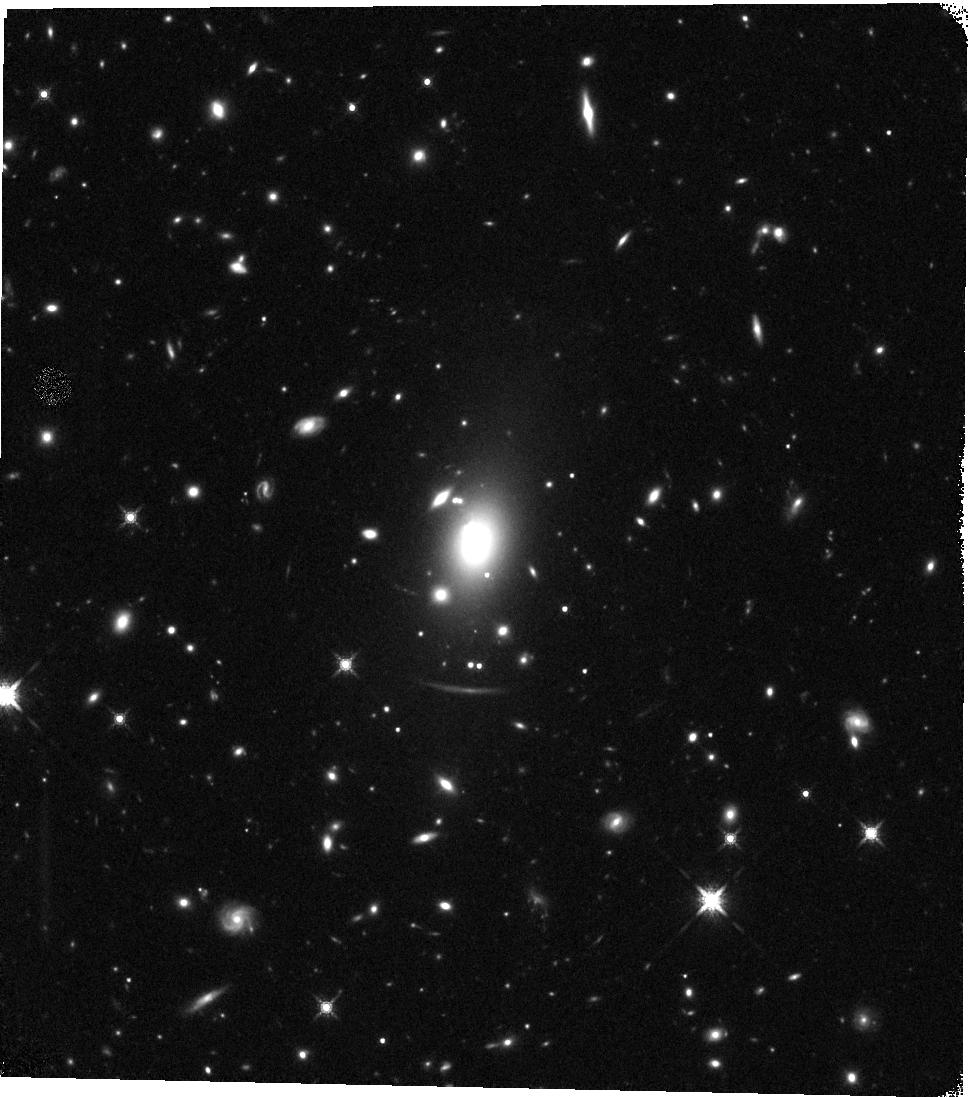
Target: MACS0429-0253
Instrument: WFC3/IR
Filter: F160W
Exposure: 23 min
Observation ID: hst_12788_b8_wfc3_ir_f160w_ibzqb8

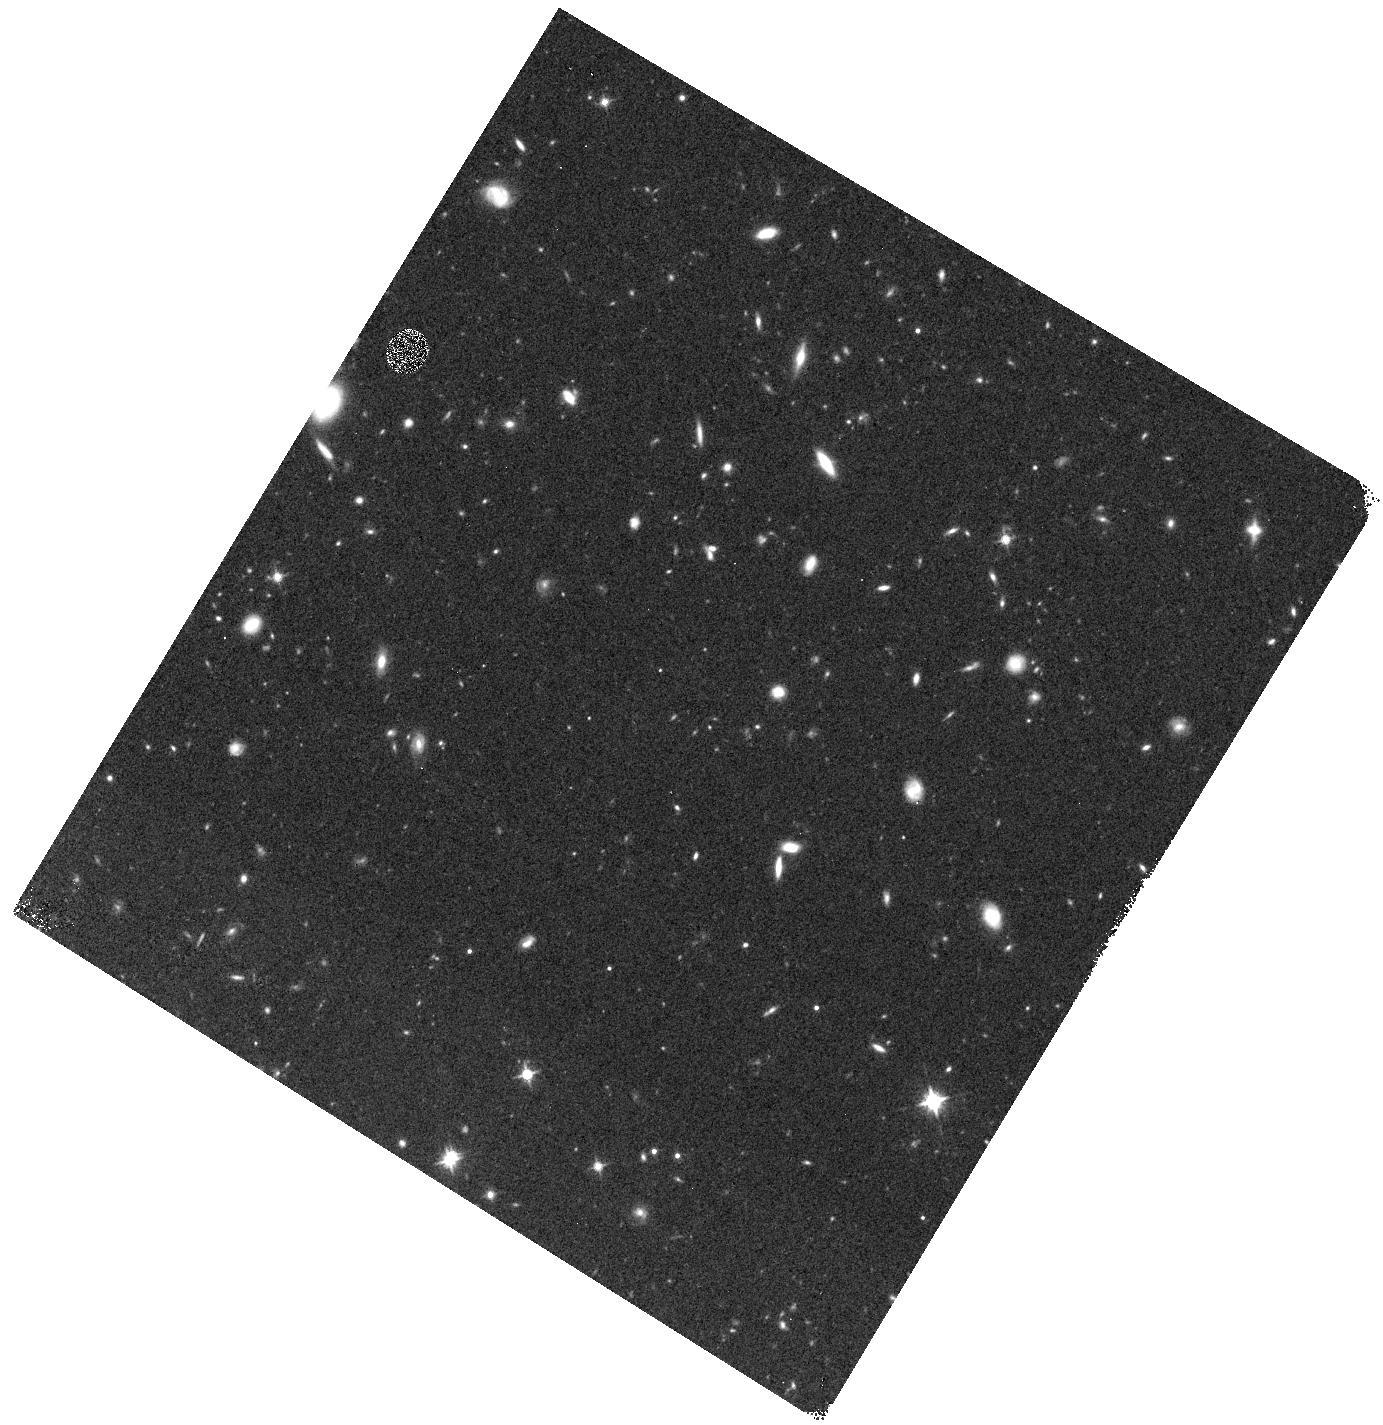
Target: MACS0429-0253-WFC3PAR1
Instrument: WFC3/IR
Filter: F125W
Exposure: 10 min
Observation ID: hst_12788_a0_wfc3_ir_f125w_ibzqa0

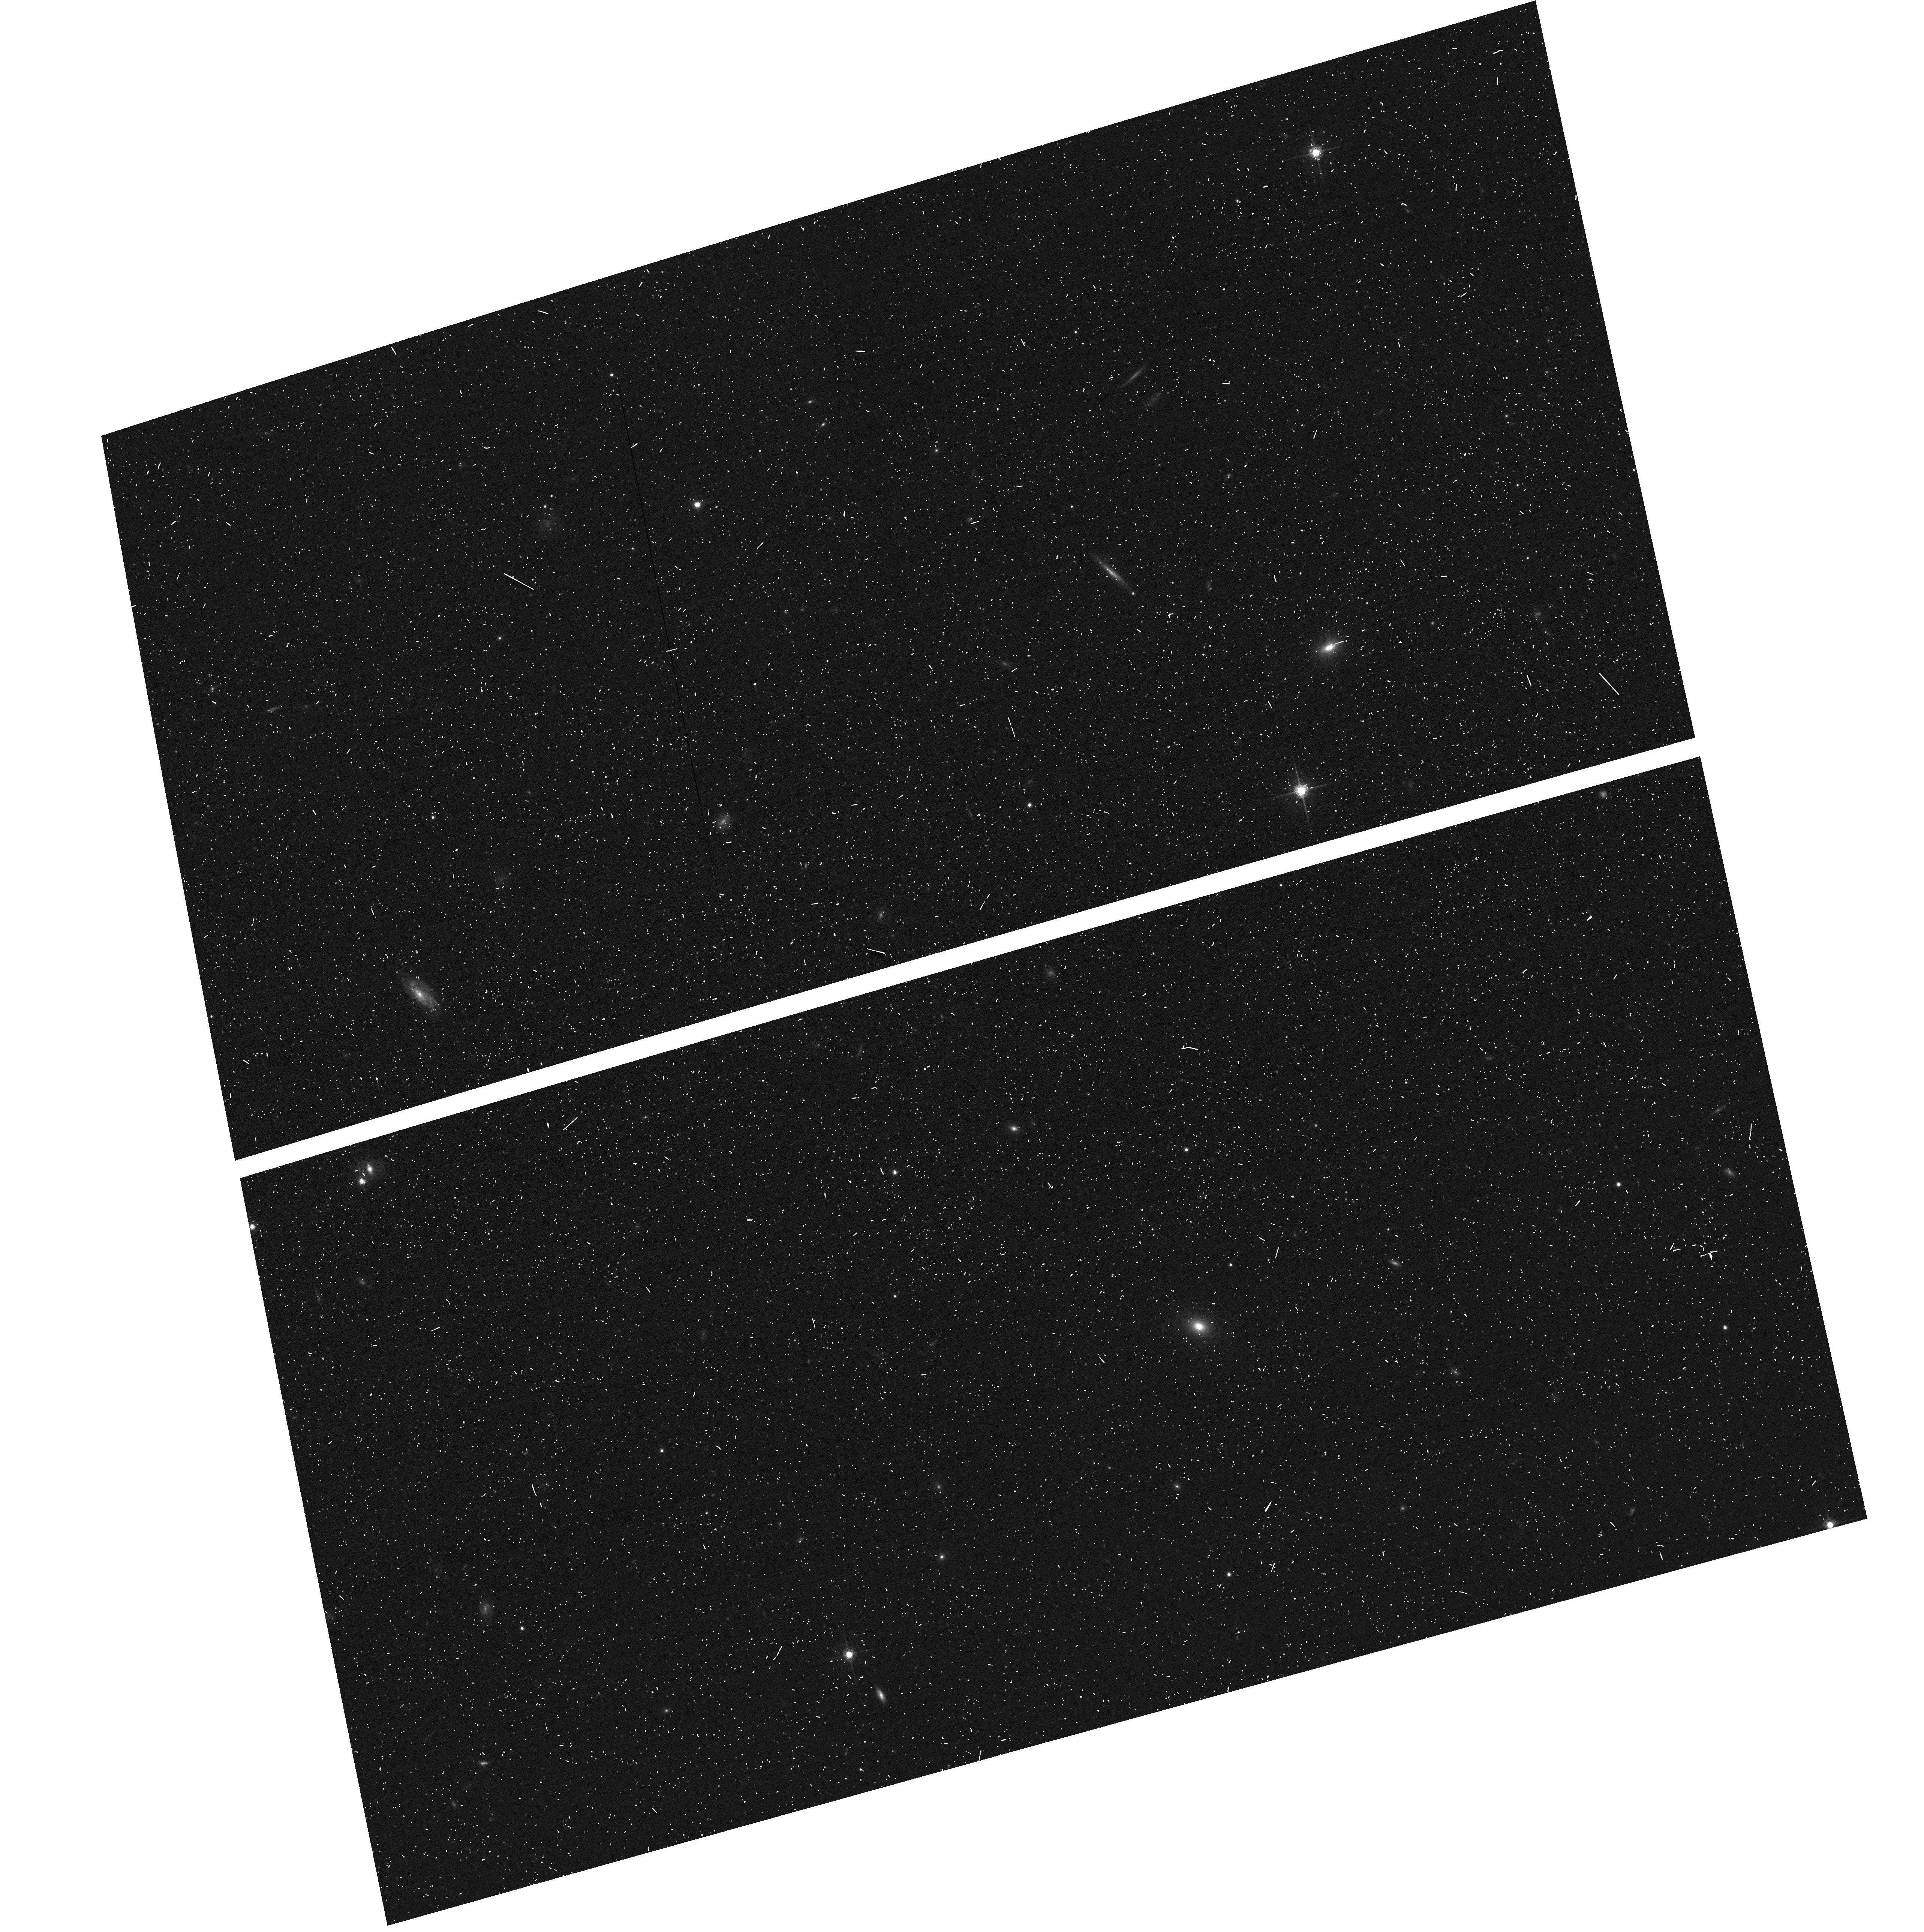
Target: MACS0429-0253-ACSPAR1
Instrument: ACS/WFC
Filter: F775W
Exposure: 6 min
Observation ID: hst_12788_a2_acs_wfc_f775w_jbzqa2

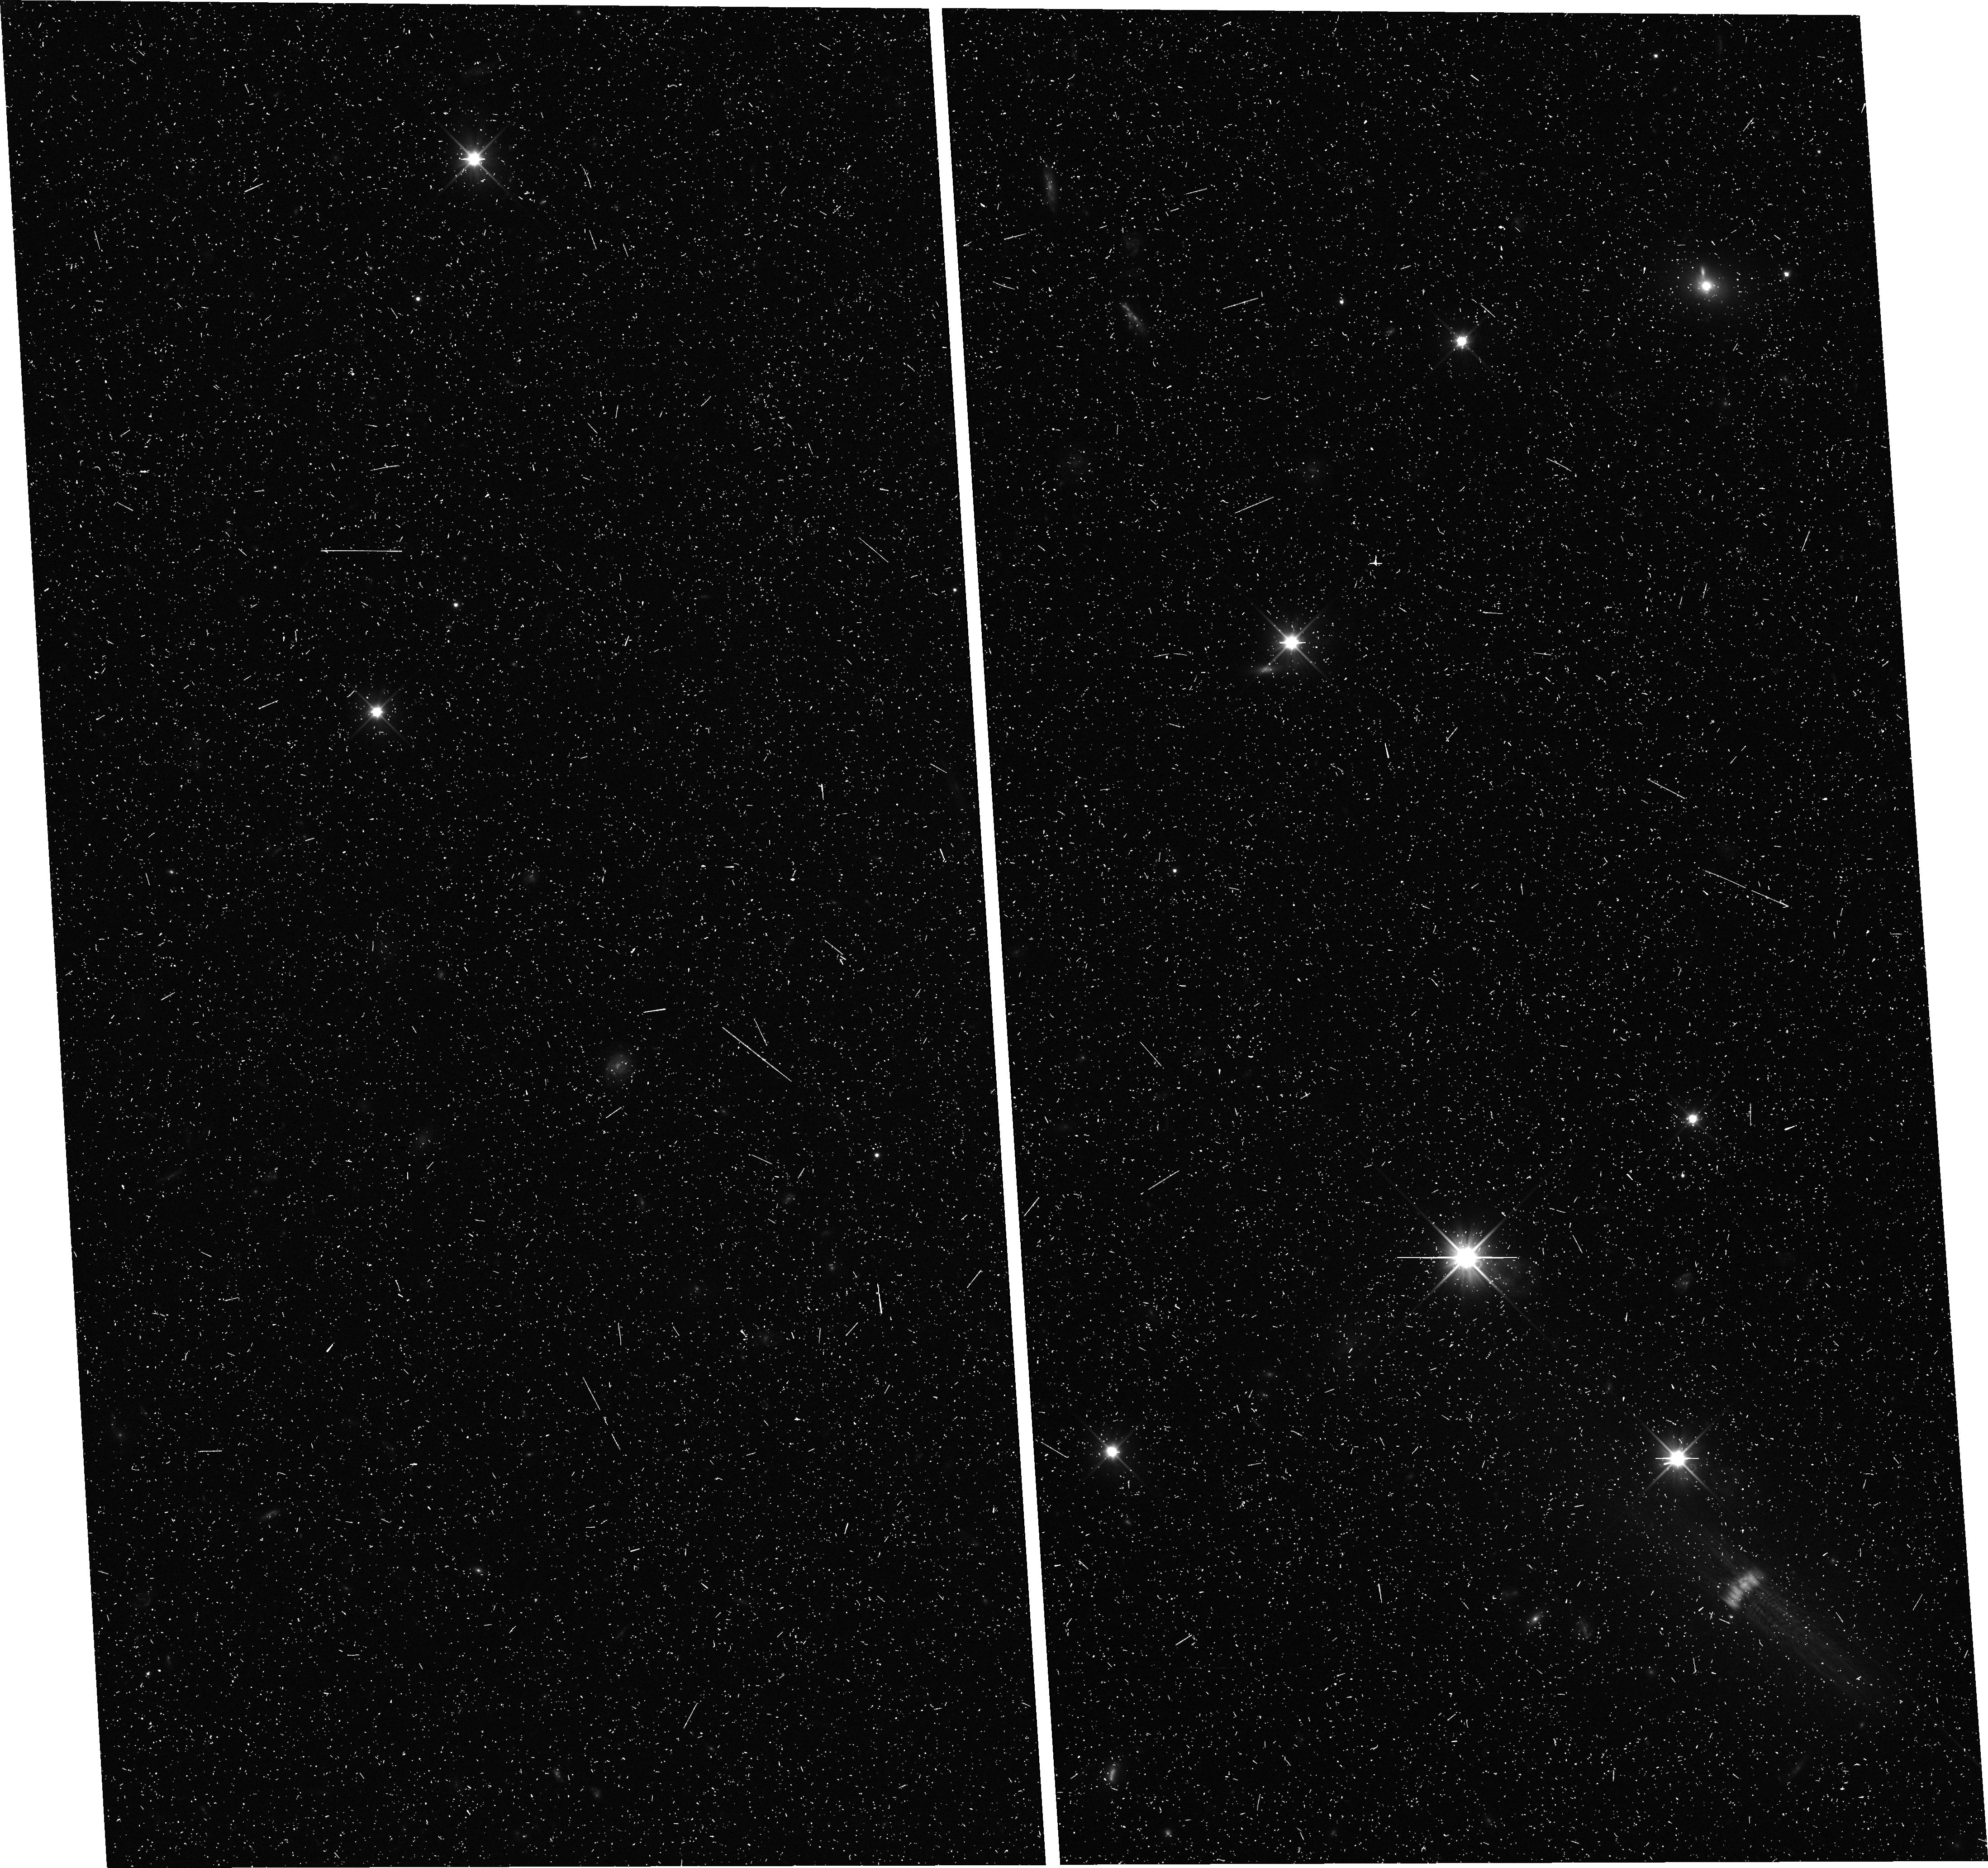
Target: MACS0429-0253-WFC3PAR2
Instrument: WFC3/UVIS
Filter: F350LP
Exposure: 11 min
Observation ID: hst_12788_b0_wfc3_uvis_f350lp_ibzqb0

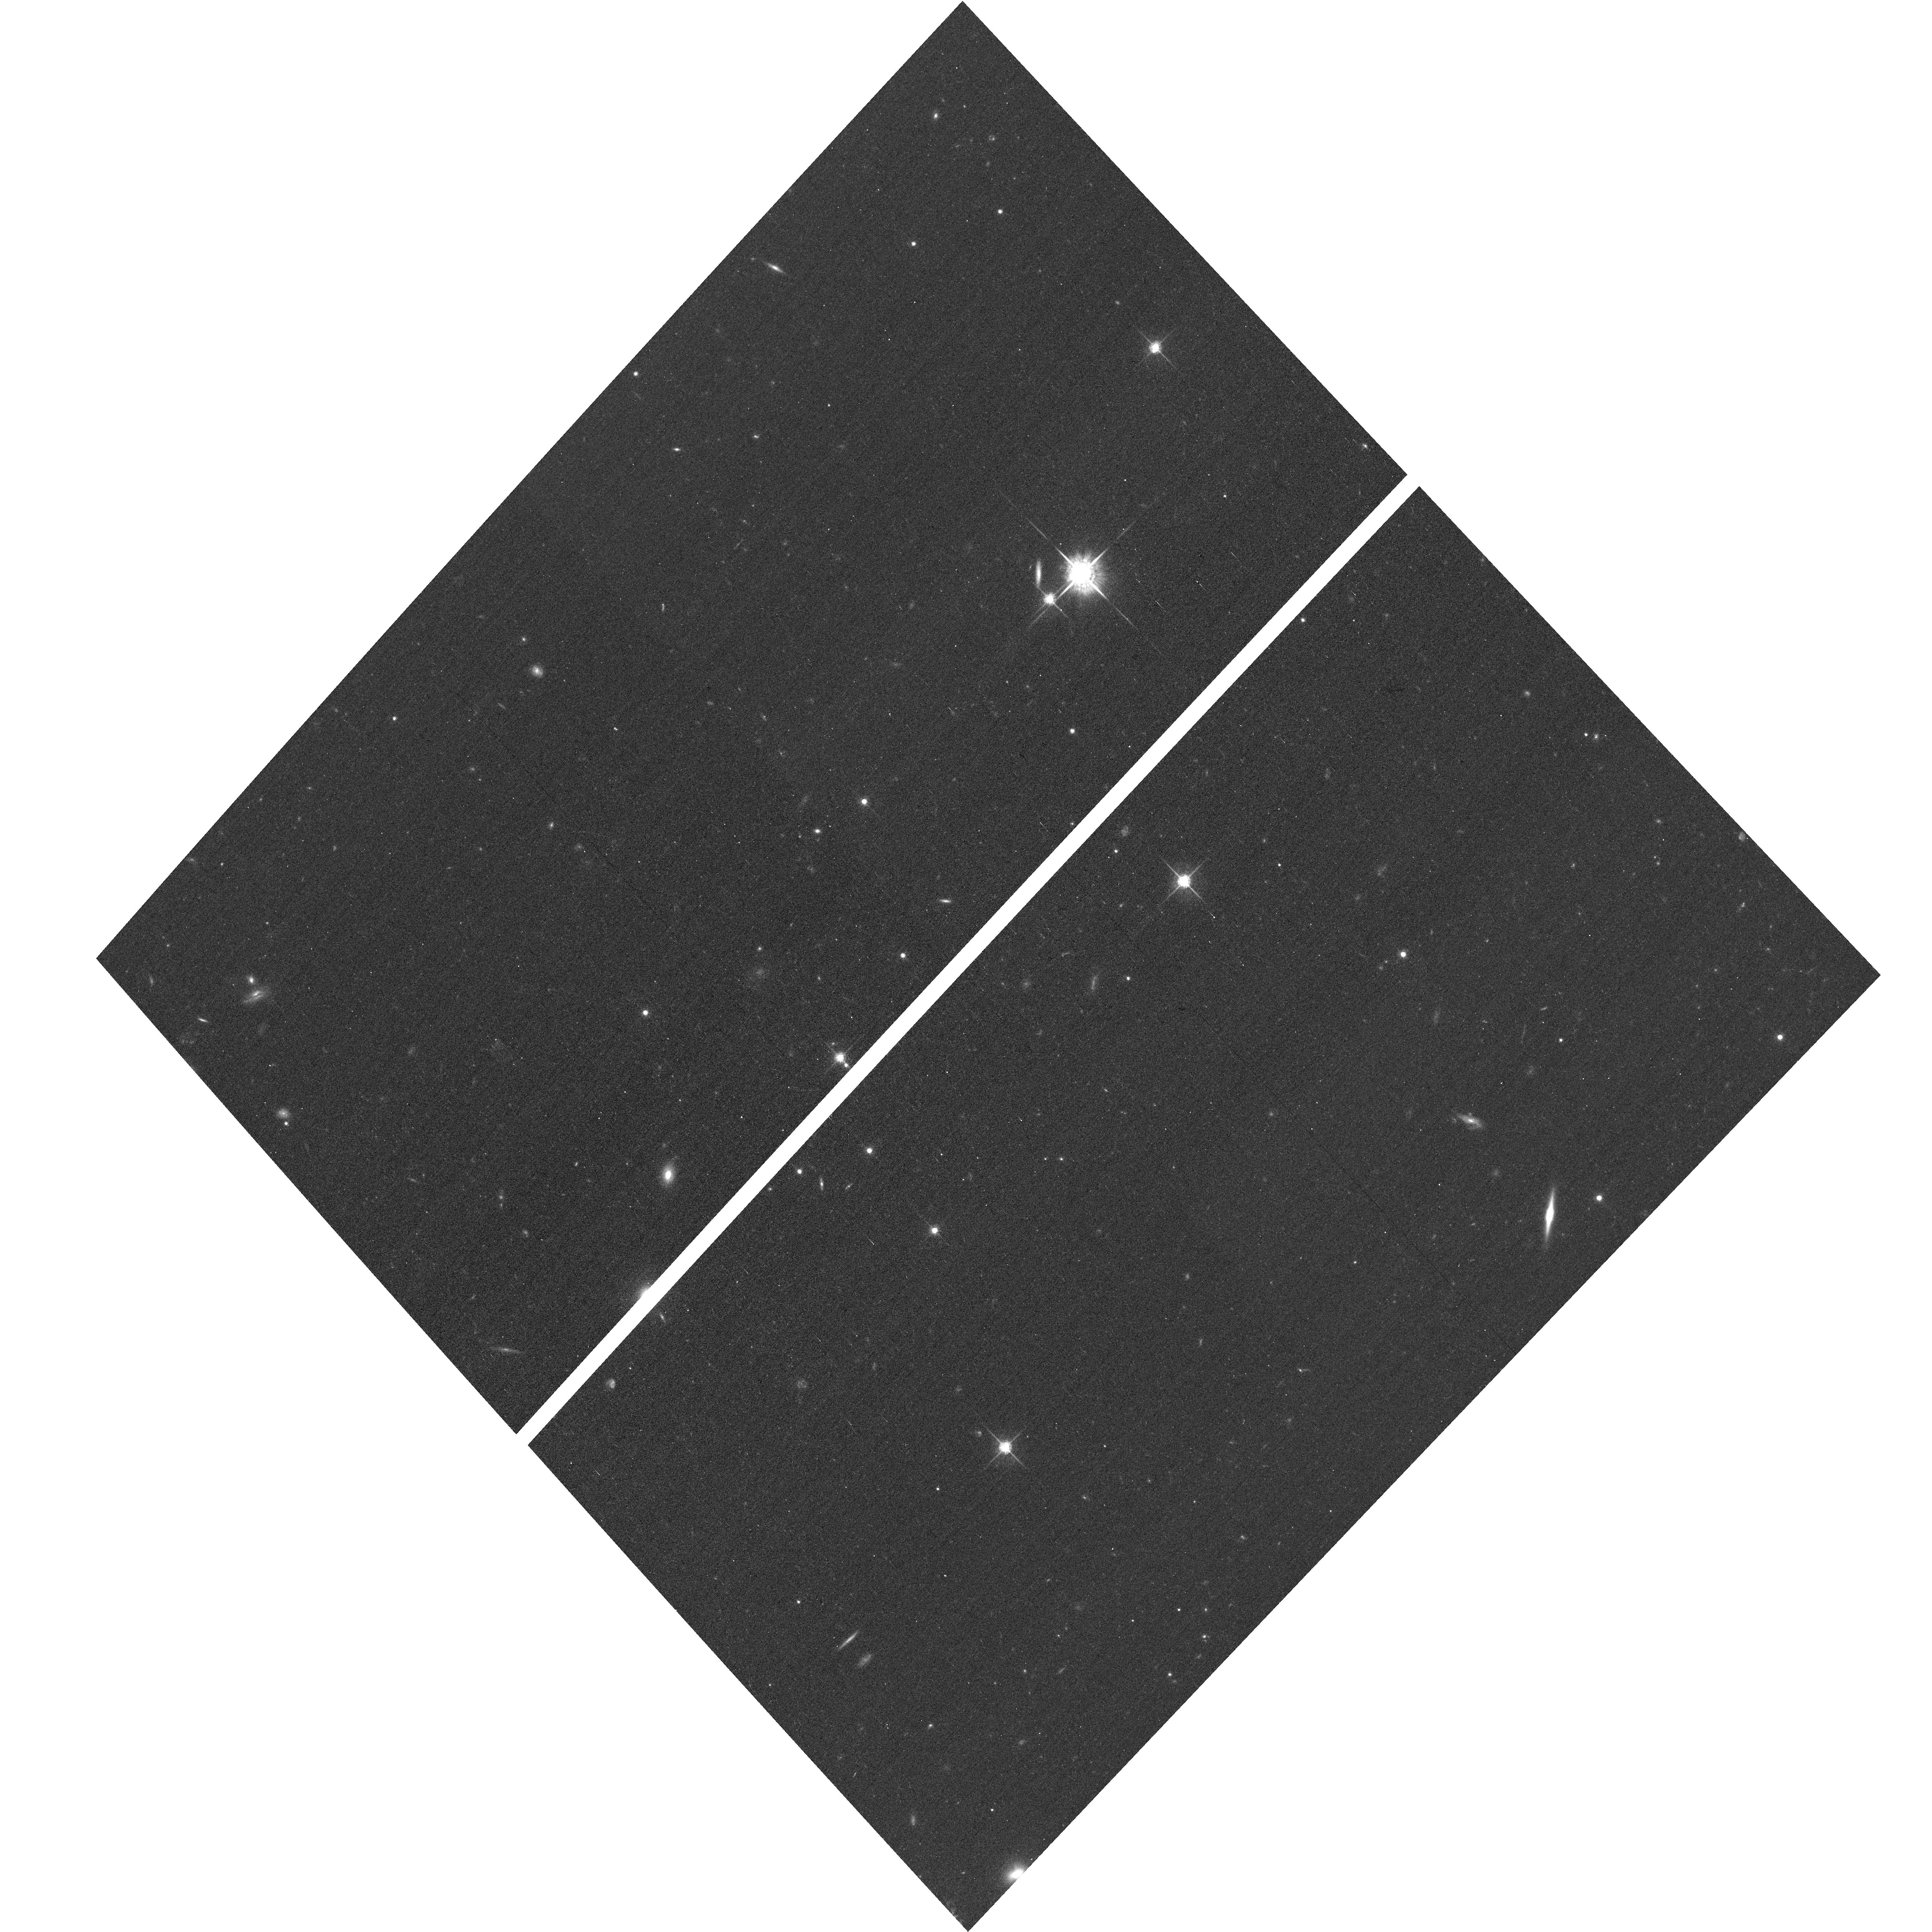
Target: MACS0429-0253-ACSPAR2
Instrument: ACS/WFC
Filter: F775W
Exposure: 12 min
Observation ID: hst_12788_b3_acs_wfc_f775w_jbzqb3

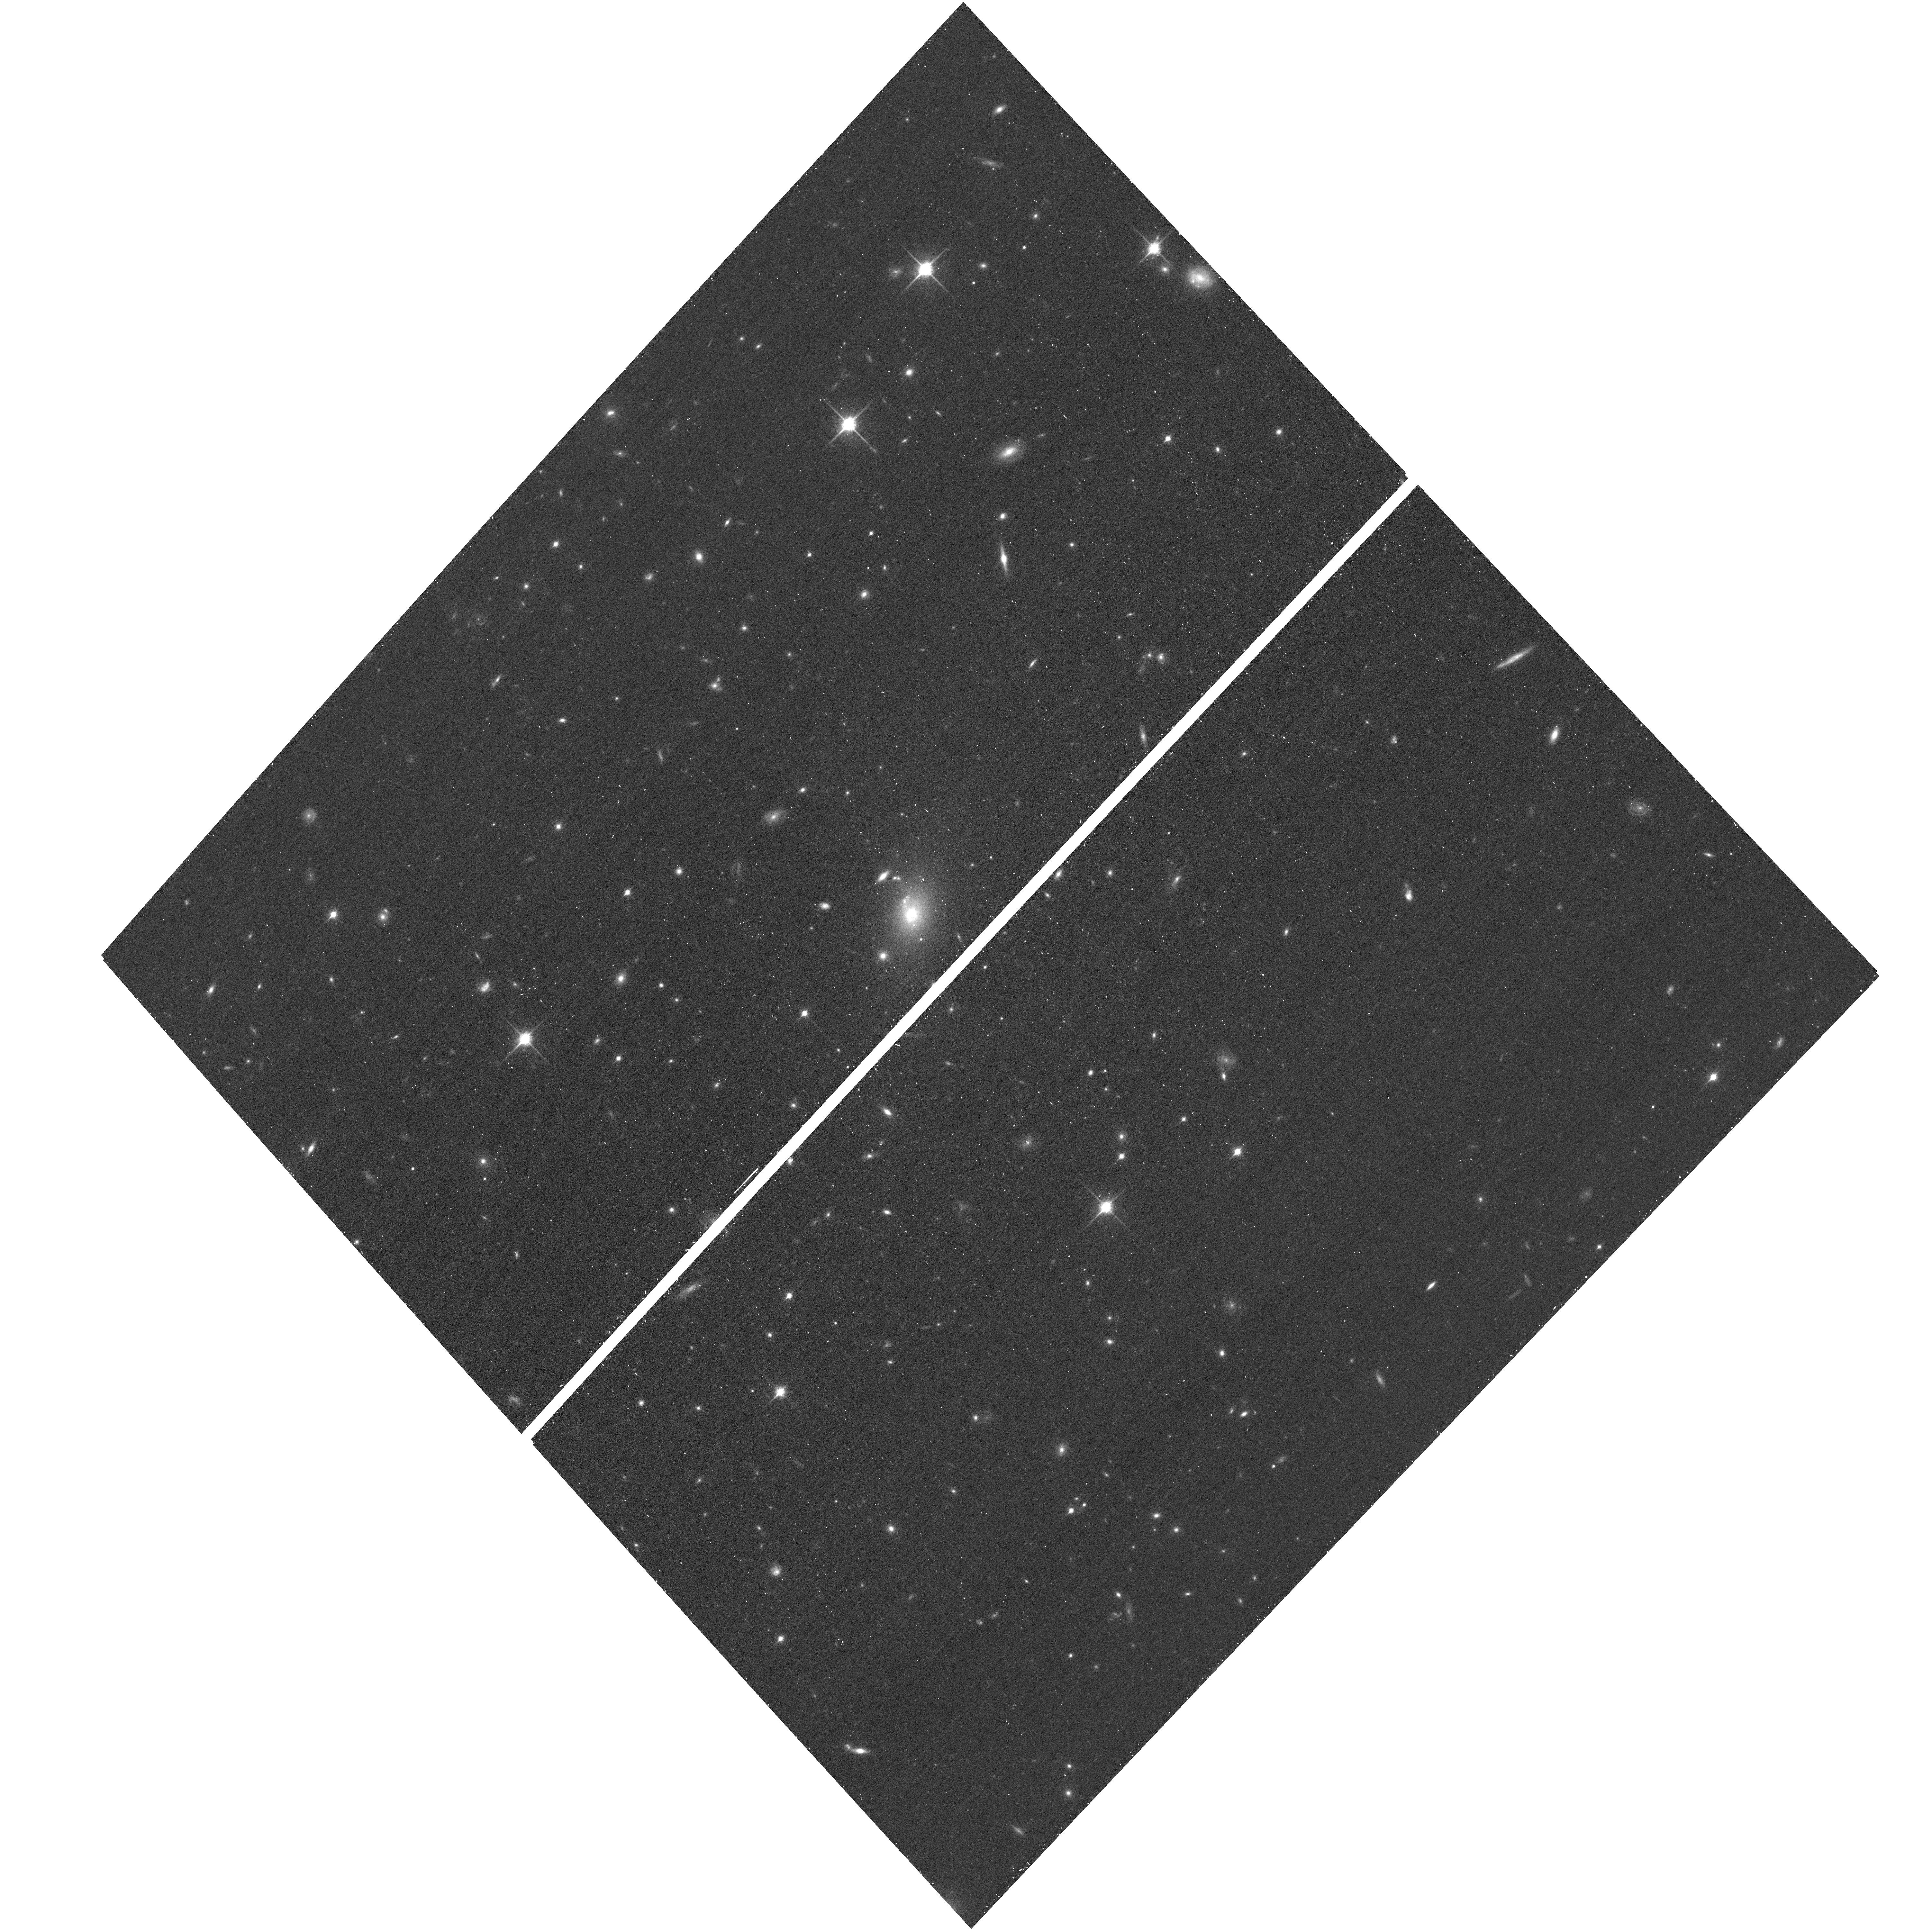
Target: MACS0429-0253
Instrument: ACS/WFC
Filter: F850LP
Exposure: 16 min
Observation ID: hst_12788_b2_acs_wfc_f850lp_jbzqb2

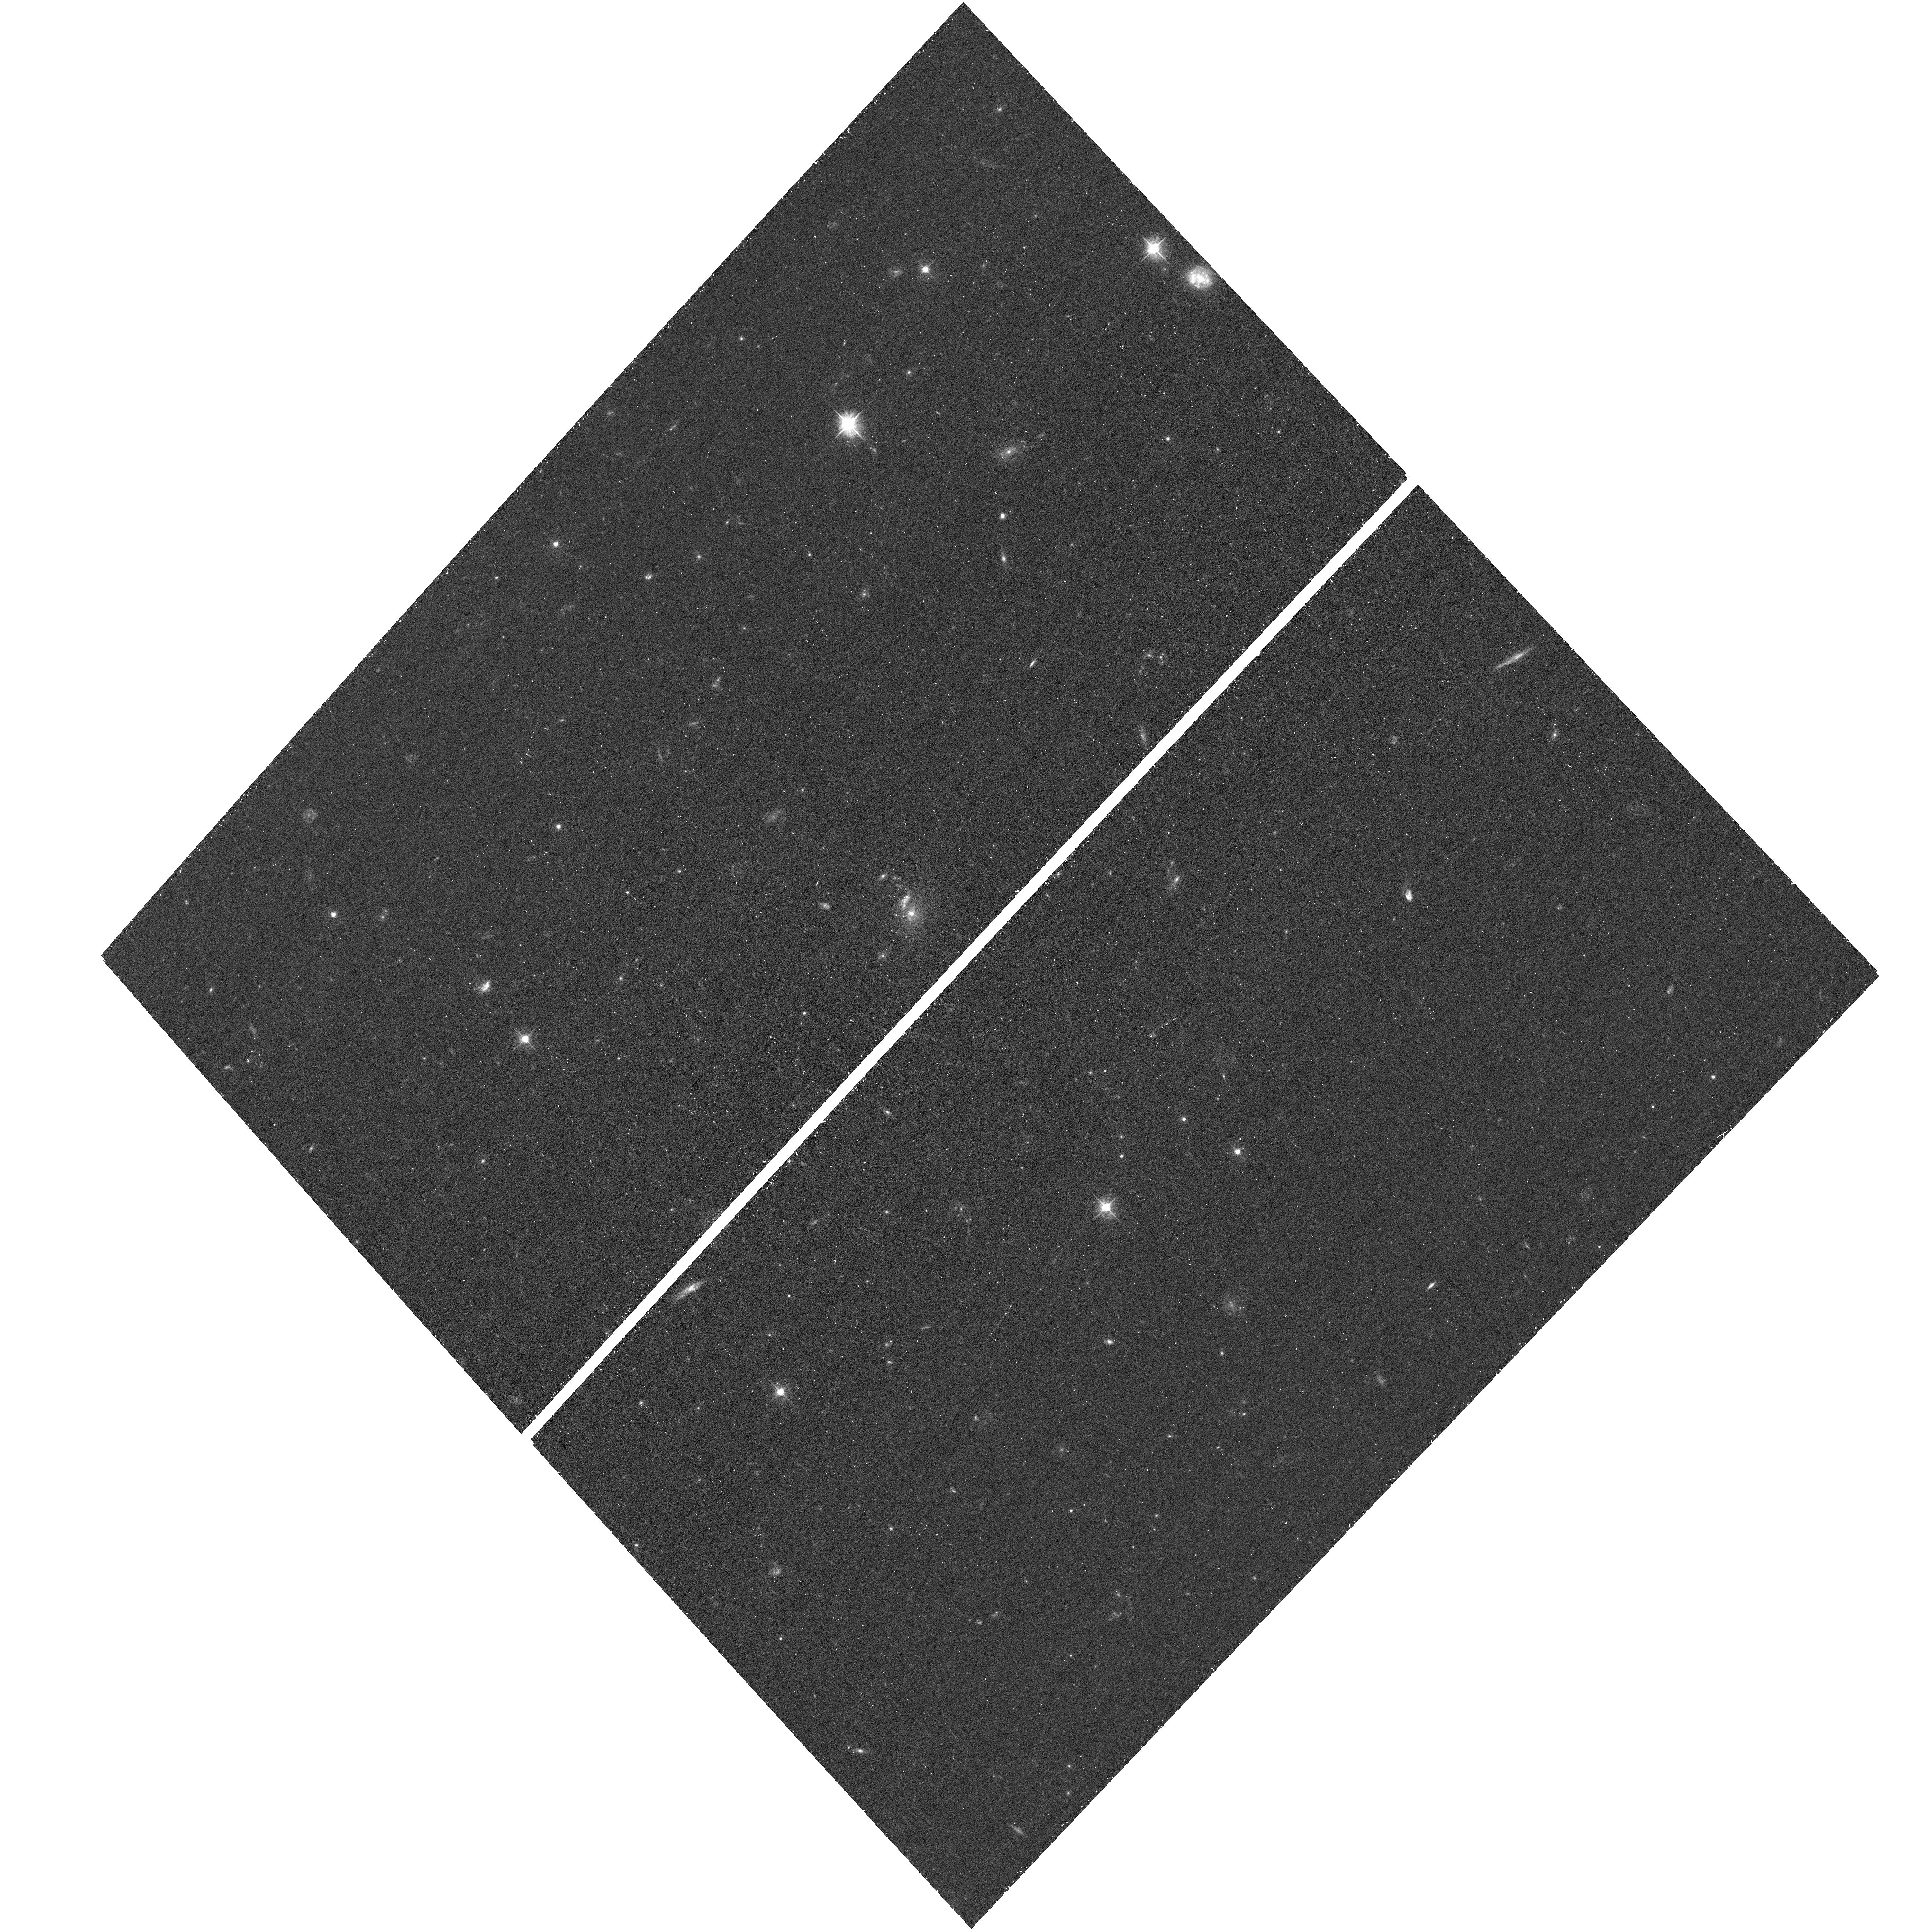
Target: MACS0429-0253
Instrument: ACS/WFC
Filter: F475W
Exposure: 16 min
Observation ID: hst_12788_b7_acs_wfc_f475w_jbzqb7

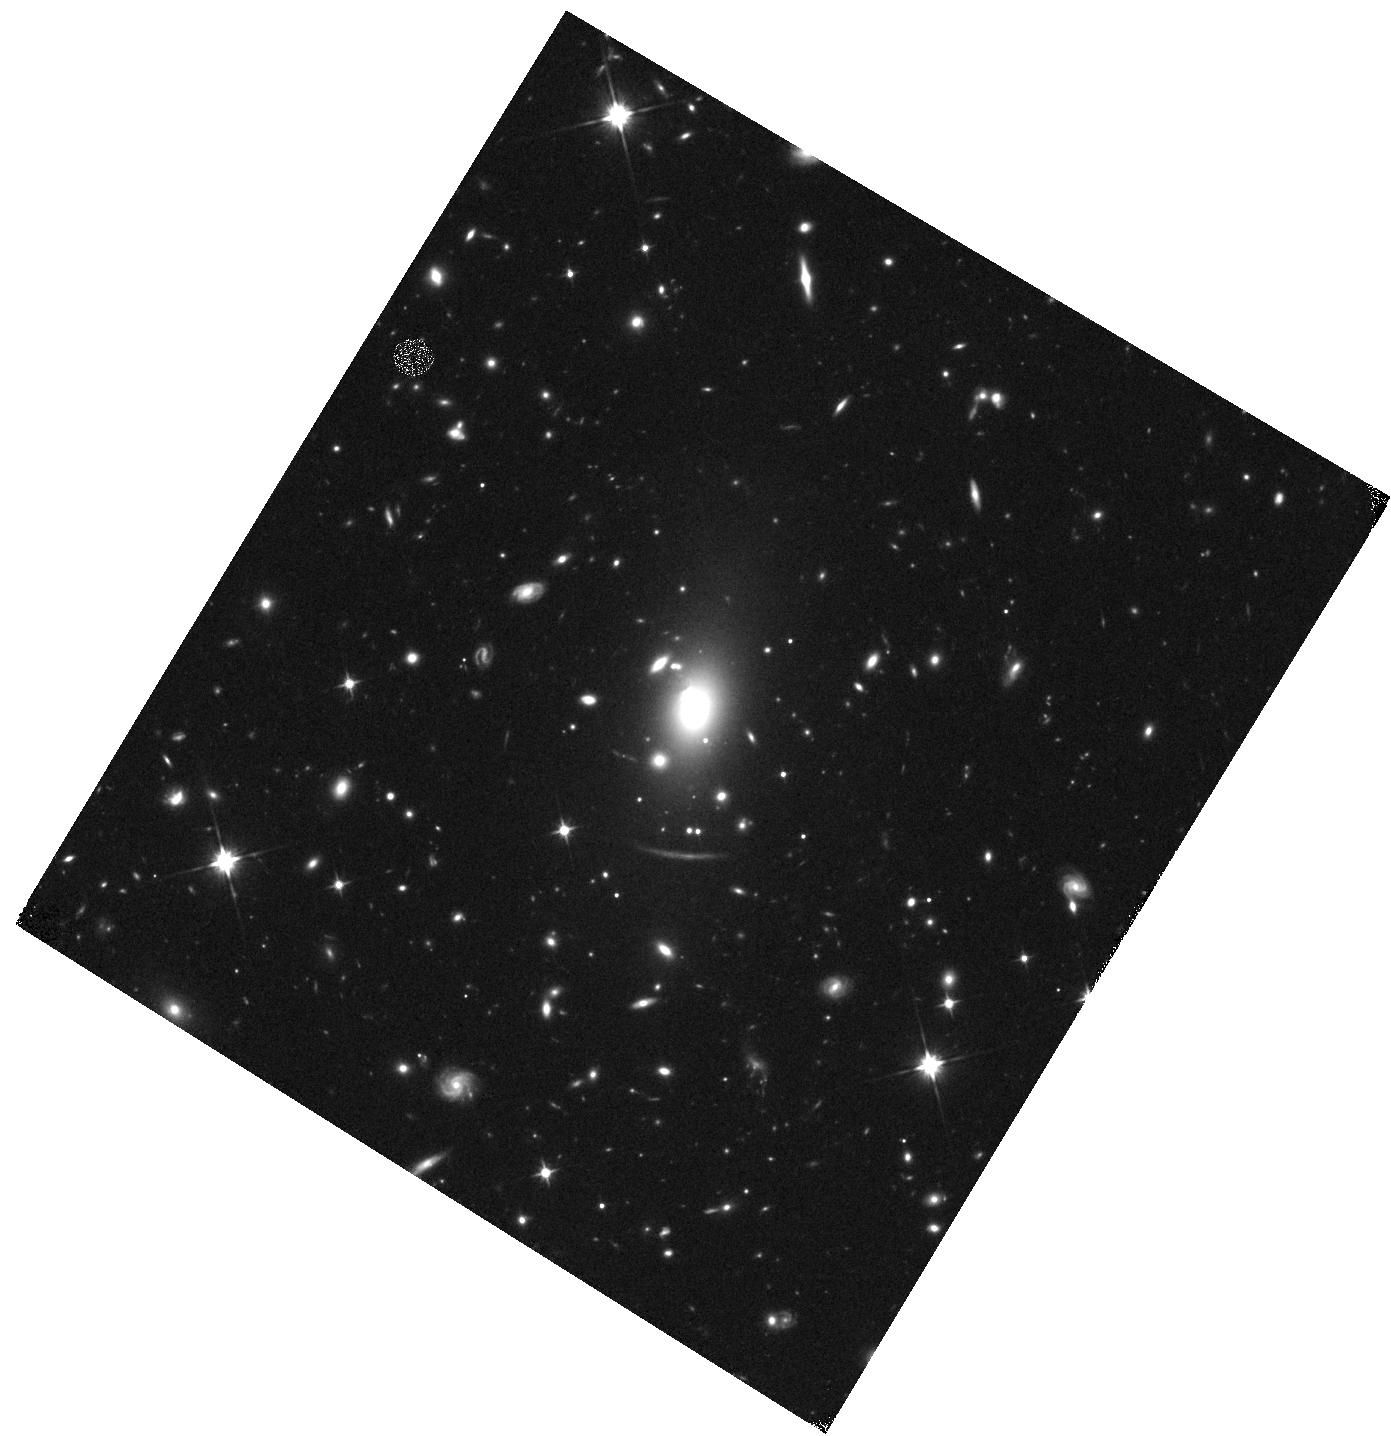
Target: MACS0429-0253
Instrument: WFC3/IR
Filter: F110W
Exposure: 17 min
Observation ID: hst_12788_a9_wfc3_ir_f110w_ibzqa9

Through a Lens, Darkly - New Constraints on the Fundamental Components of the Cosmos (PI: Postman, Marc)

As the most massive objects in the universe, galaxy clusters represent important signposts in our story of structure evolution, and are the ultimate telescopic lenses, placing gravitationally lensed galaxies from the earliest epochs in comfortable reach for careful study. We take full advantage of the refurbished ACS and WFC3 cameras to deliver deep 14-filter images of 25 carefully chosen clusters. These will enable us to address timely and substantive questions about dark matter, dark energy, and galaxy evolution well beyond z=7. These X-ray clusters are chosen to be free of lensing bias and to span a wide range of redshift and mass. By combining strong and weak lensing, we will obtain the definitive mass profile of relaxed clusters to confront the distinctive prediction of the standard LambdaCDM model. Detailed maps of internal structure will be enabled by ~1, 000 new multiply-imaged lensed sources to AB=26, all with precise (2% x (1+z)) photometric redshift measurements, thanks to WFC3's UV and IR coverage. A supernovae search in parallel (with low magnification uncertainties) will extend the Hubble diagram of SN1a to z>1.5, testing the constancy of dark energy with time and probing progenitor evolution. Our homogeneous panchromatic deep imaging of this cluster sample will constitute a vast legacy archive for studies of the formation and evolution of structure.